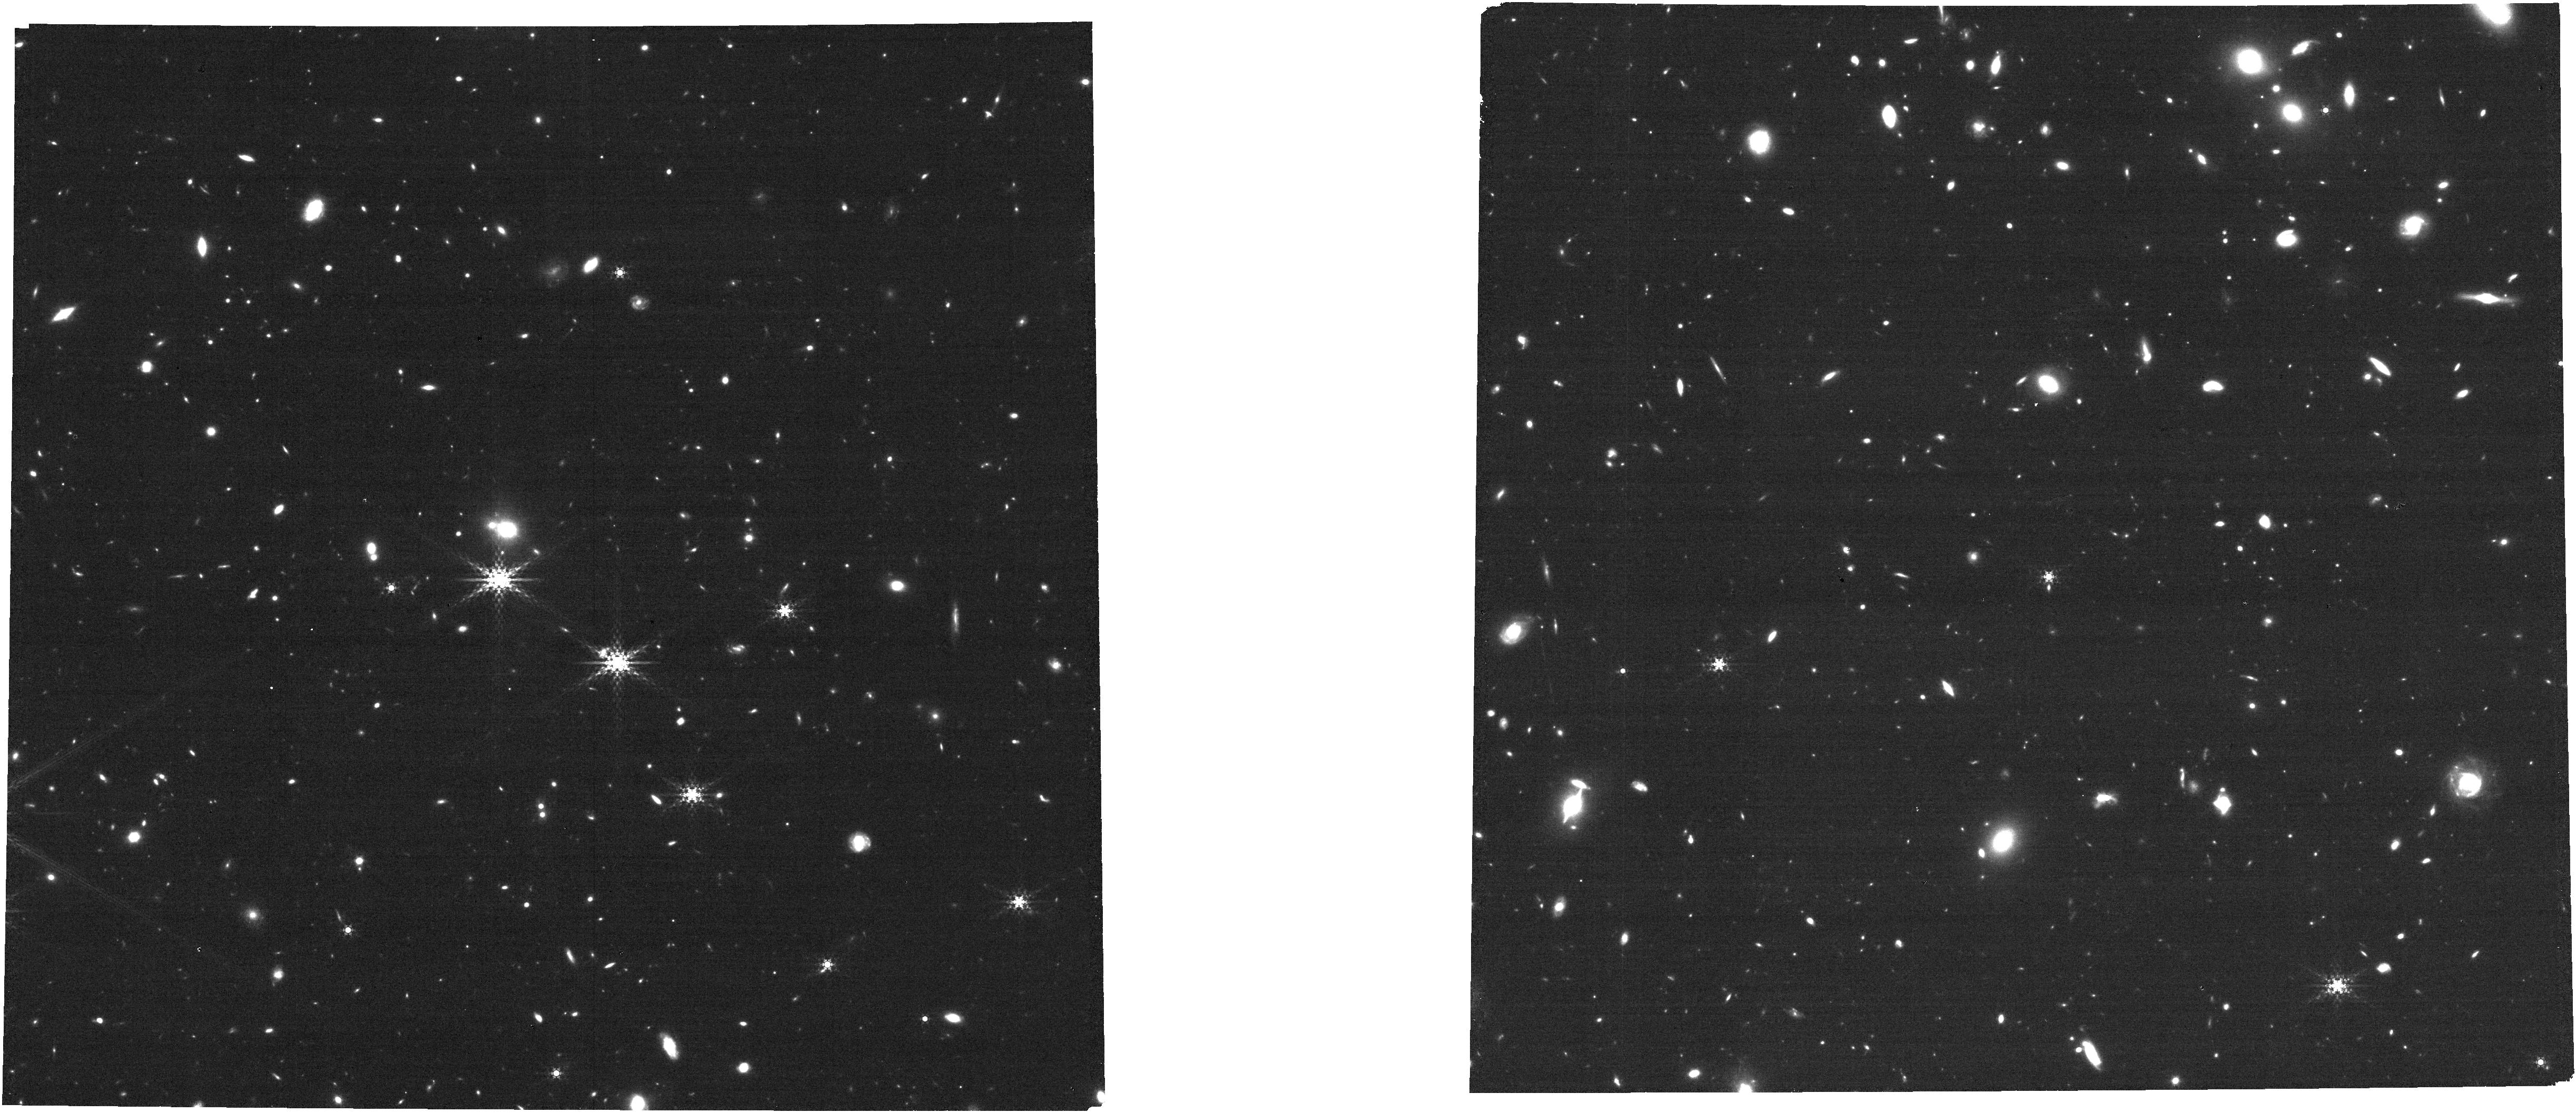
Target: COSMOS-2-TILE-7
Instrument: NIRCAM
Filter: F410M
Exposure: 14 min
Observation ID: jw01837-o028_t032_nircam_clear-f410m

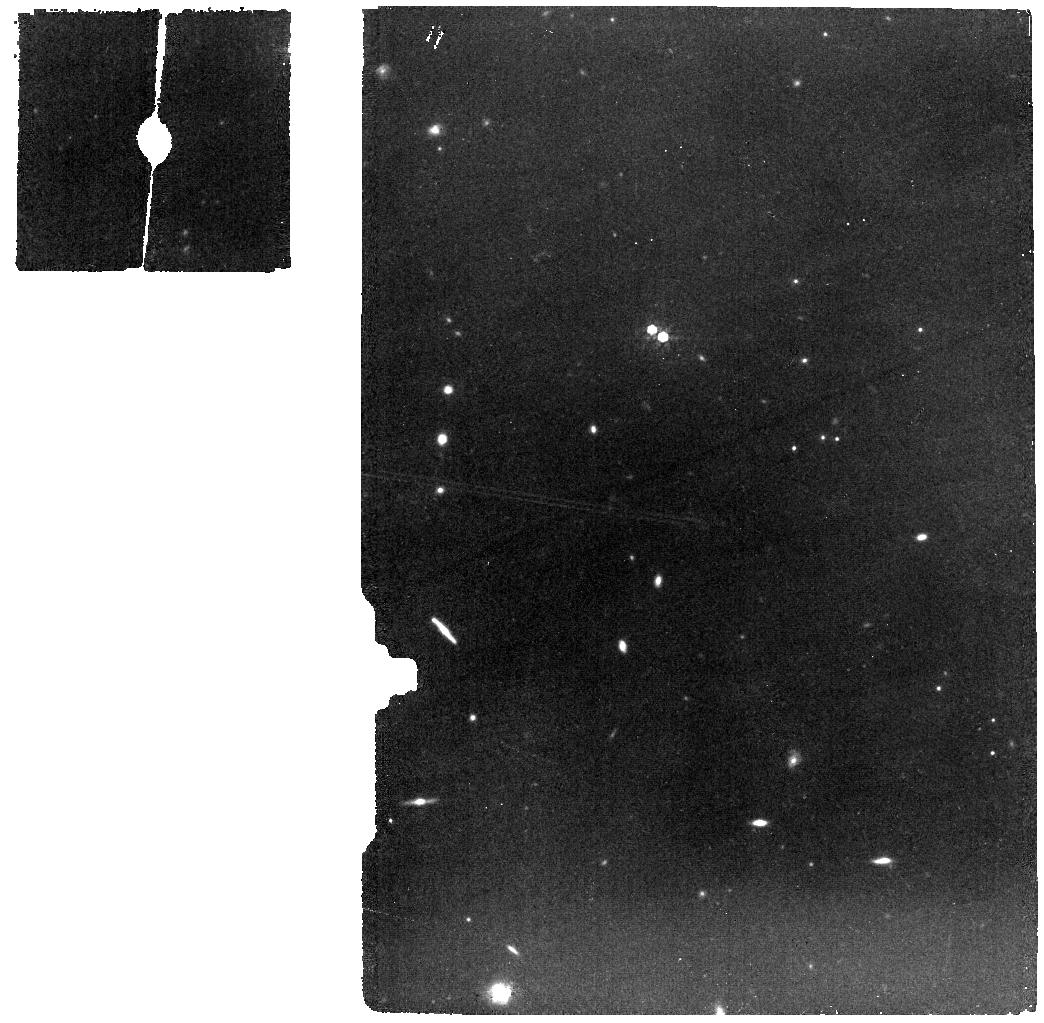
Target: UDS-2-TILE-22
Instrument: MIRI
Filter: F770W
Exposure: 30 min
Observation ID: jw01837-o022_t024_miri_f770w

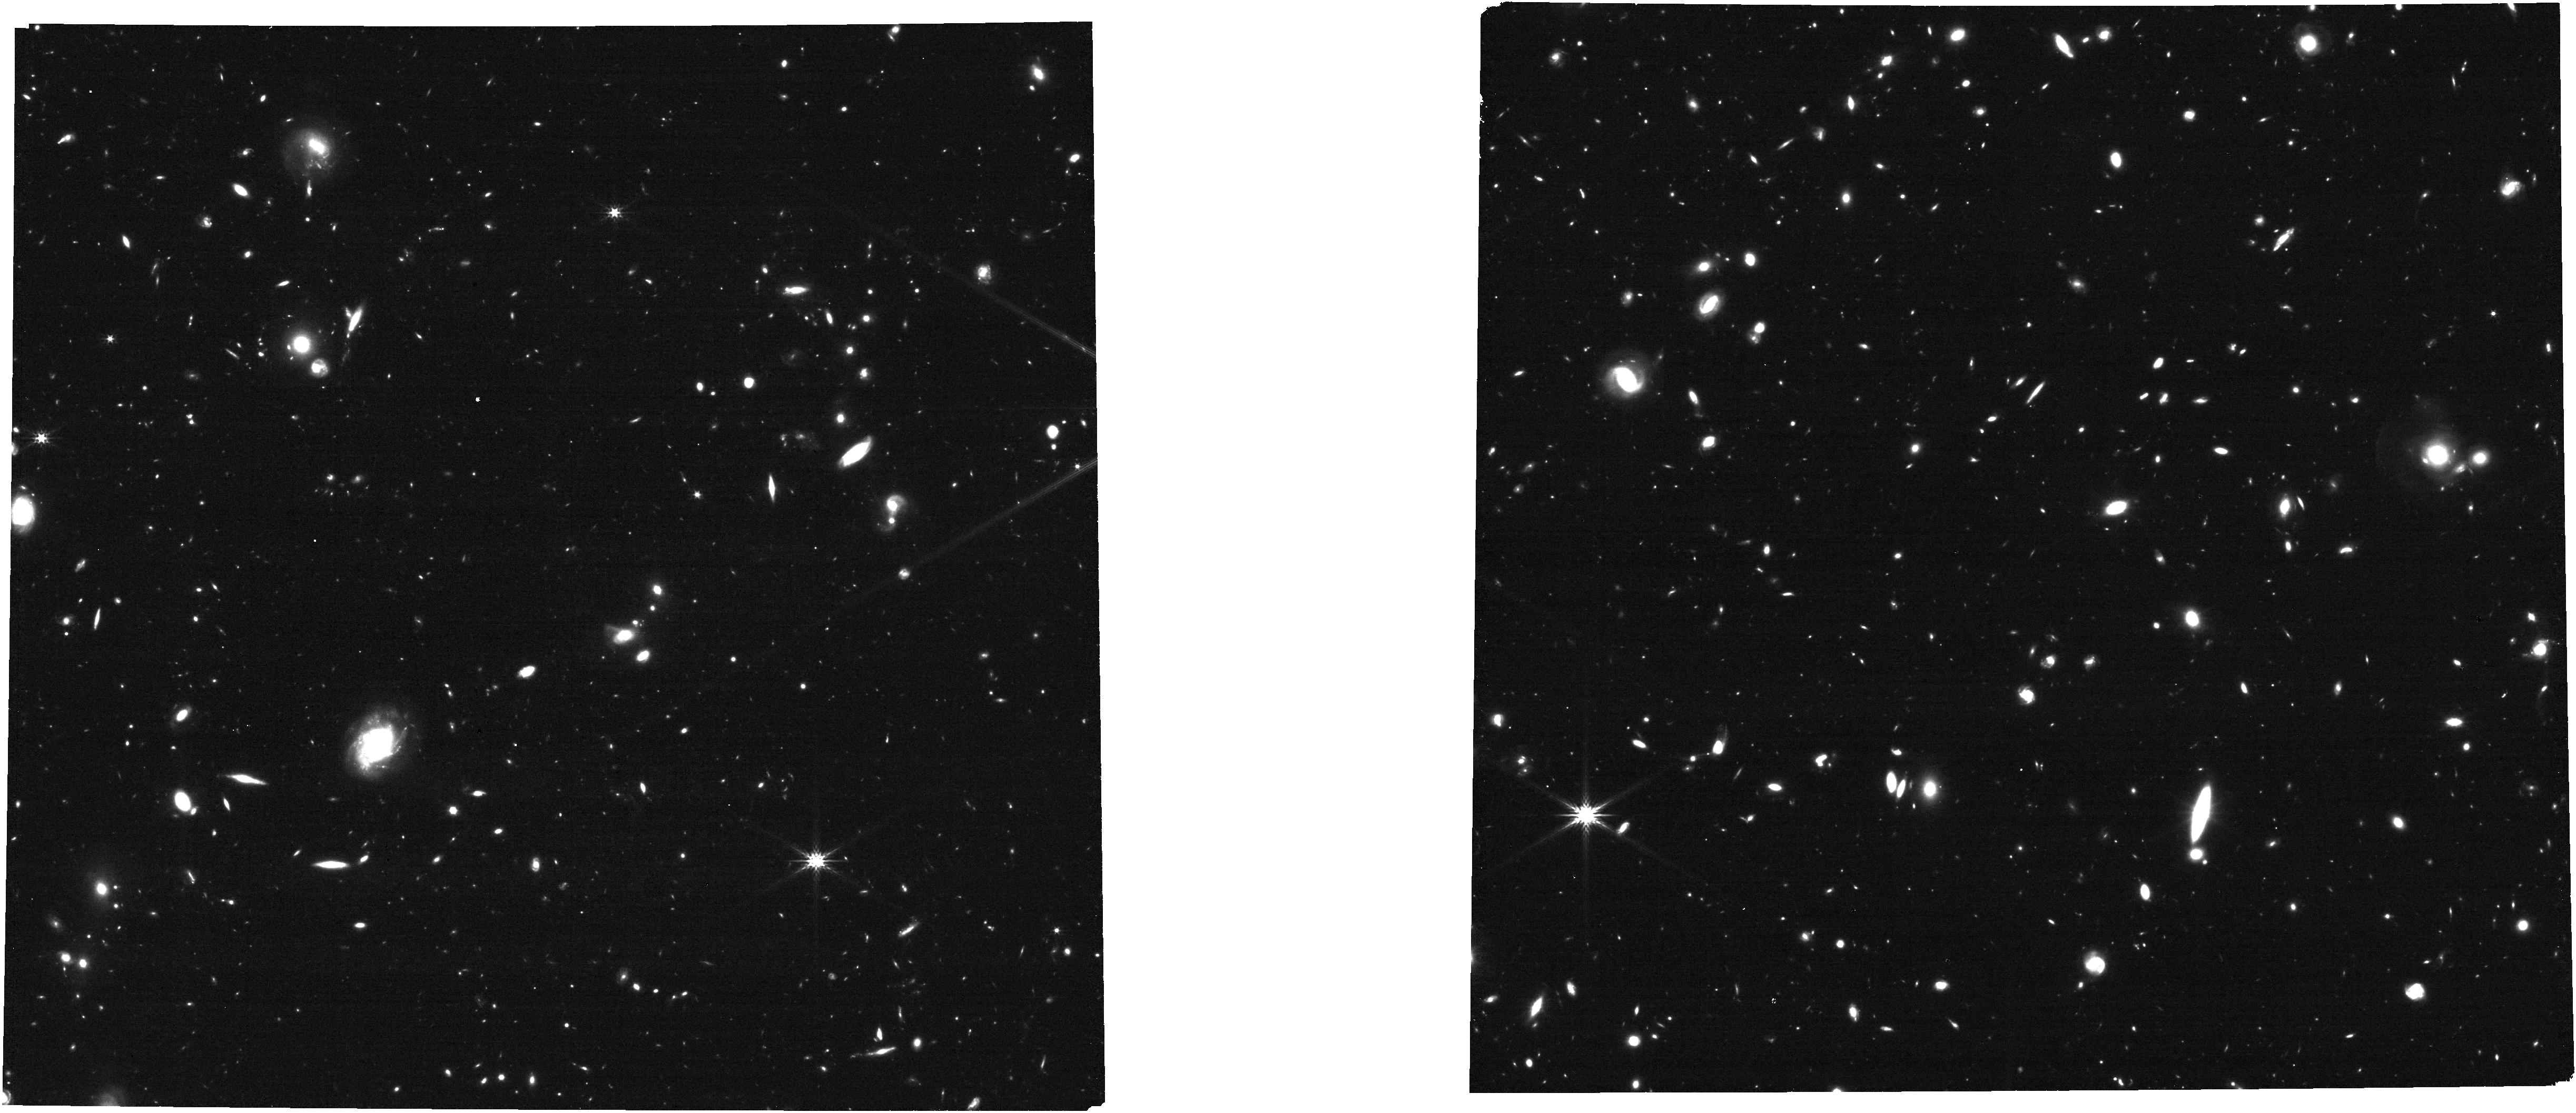
Target: UDS-2-Tile-6-Copy
Instrument: NIRCAM
Filter: F277W
Exposure: 14 min
Observation ID: jw01837-o031_t035_nircam_clear-f277w

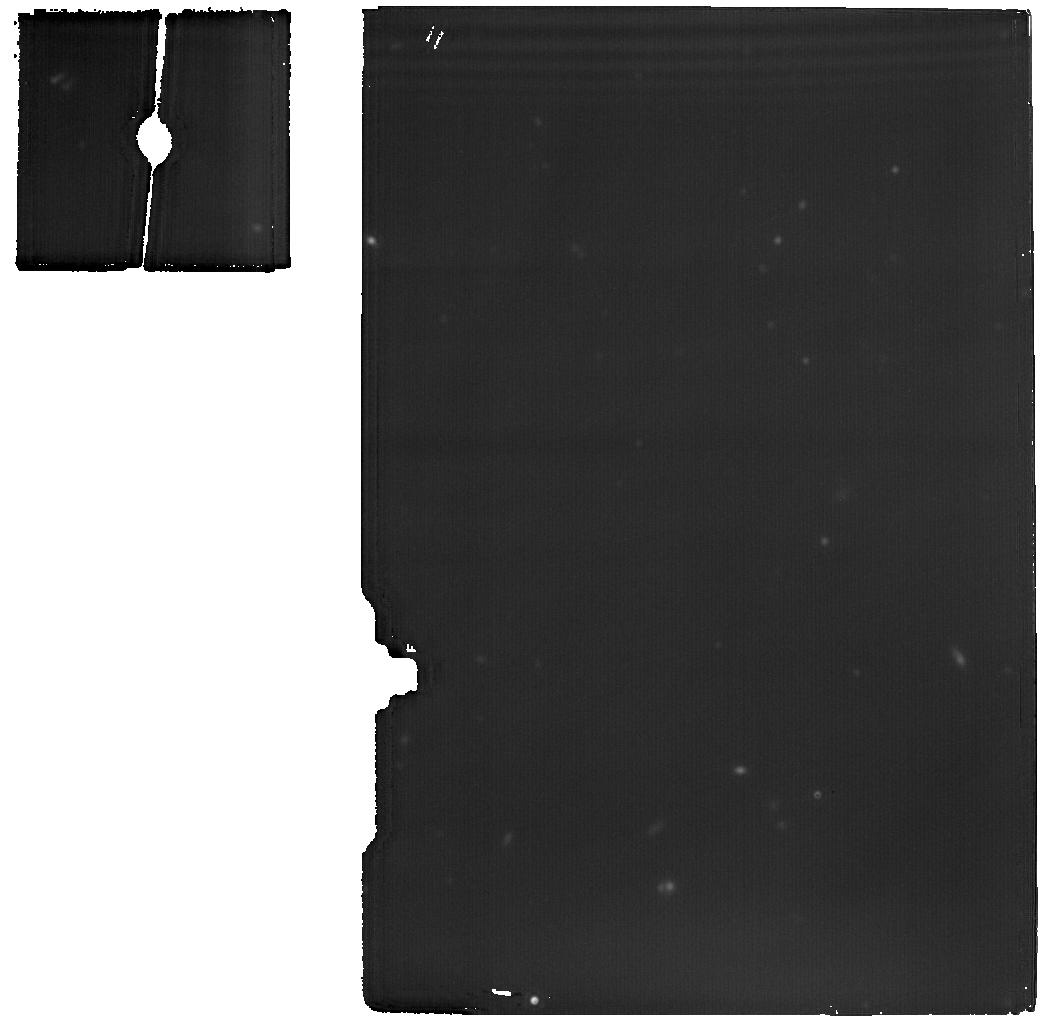
Target: COSMOS-2-TILE-1
Instrument: MIRI
Filter: F1800W
Exposure: 30 min
Observation ID: jw01837-o026_t030_miri_f1800w

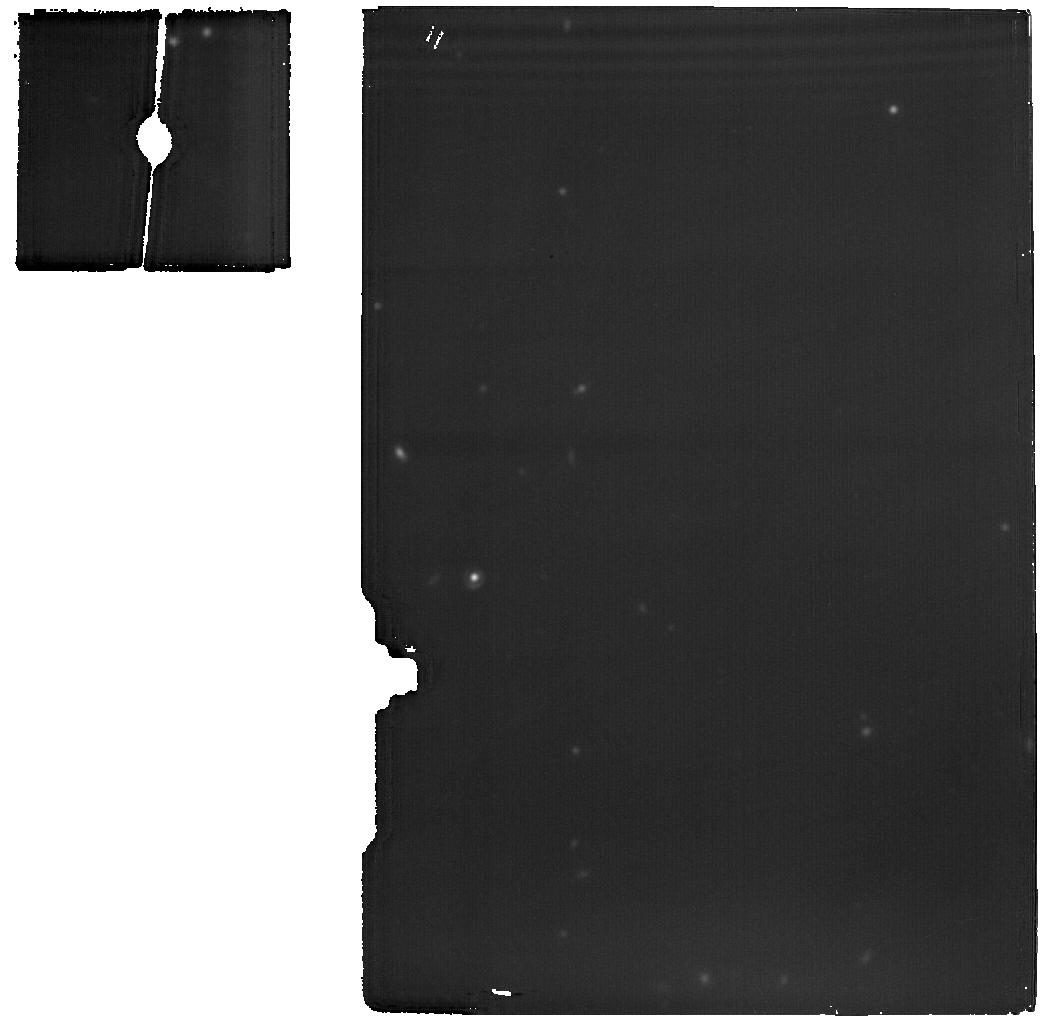
Target: UDS-1-TILE-9
Instrument: MIRI
Filter: F1800W
Exposure: 30 min
Observation ID: jw01837-o021_t023_miri_f1800w

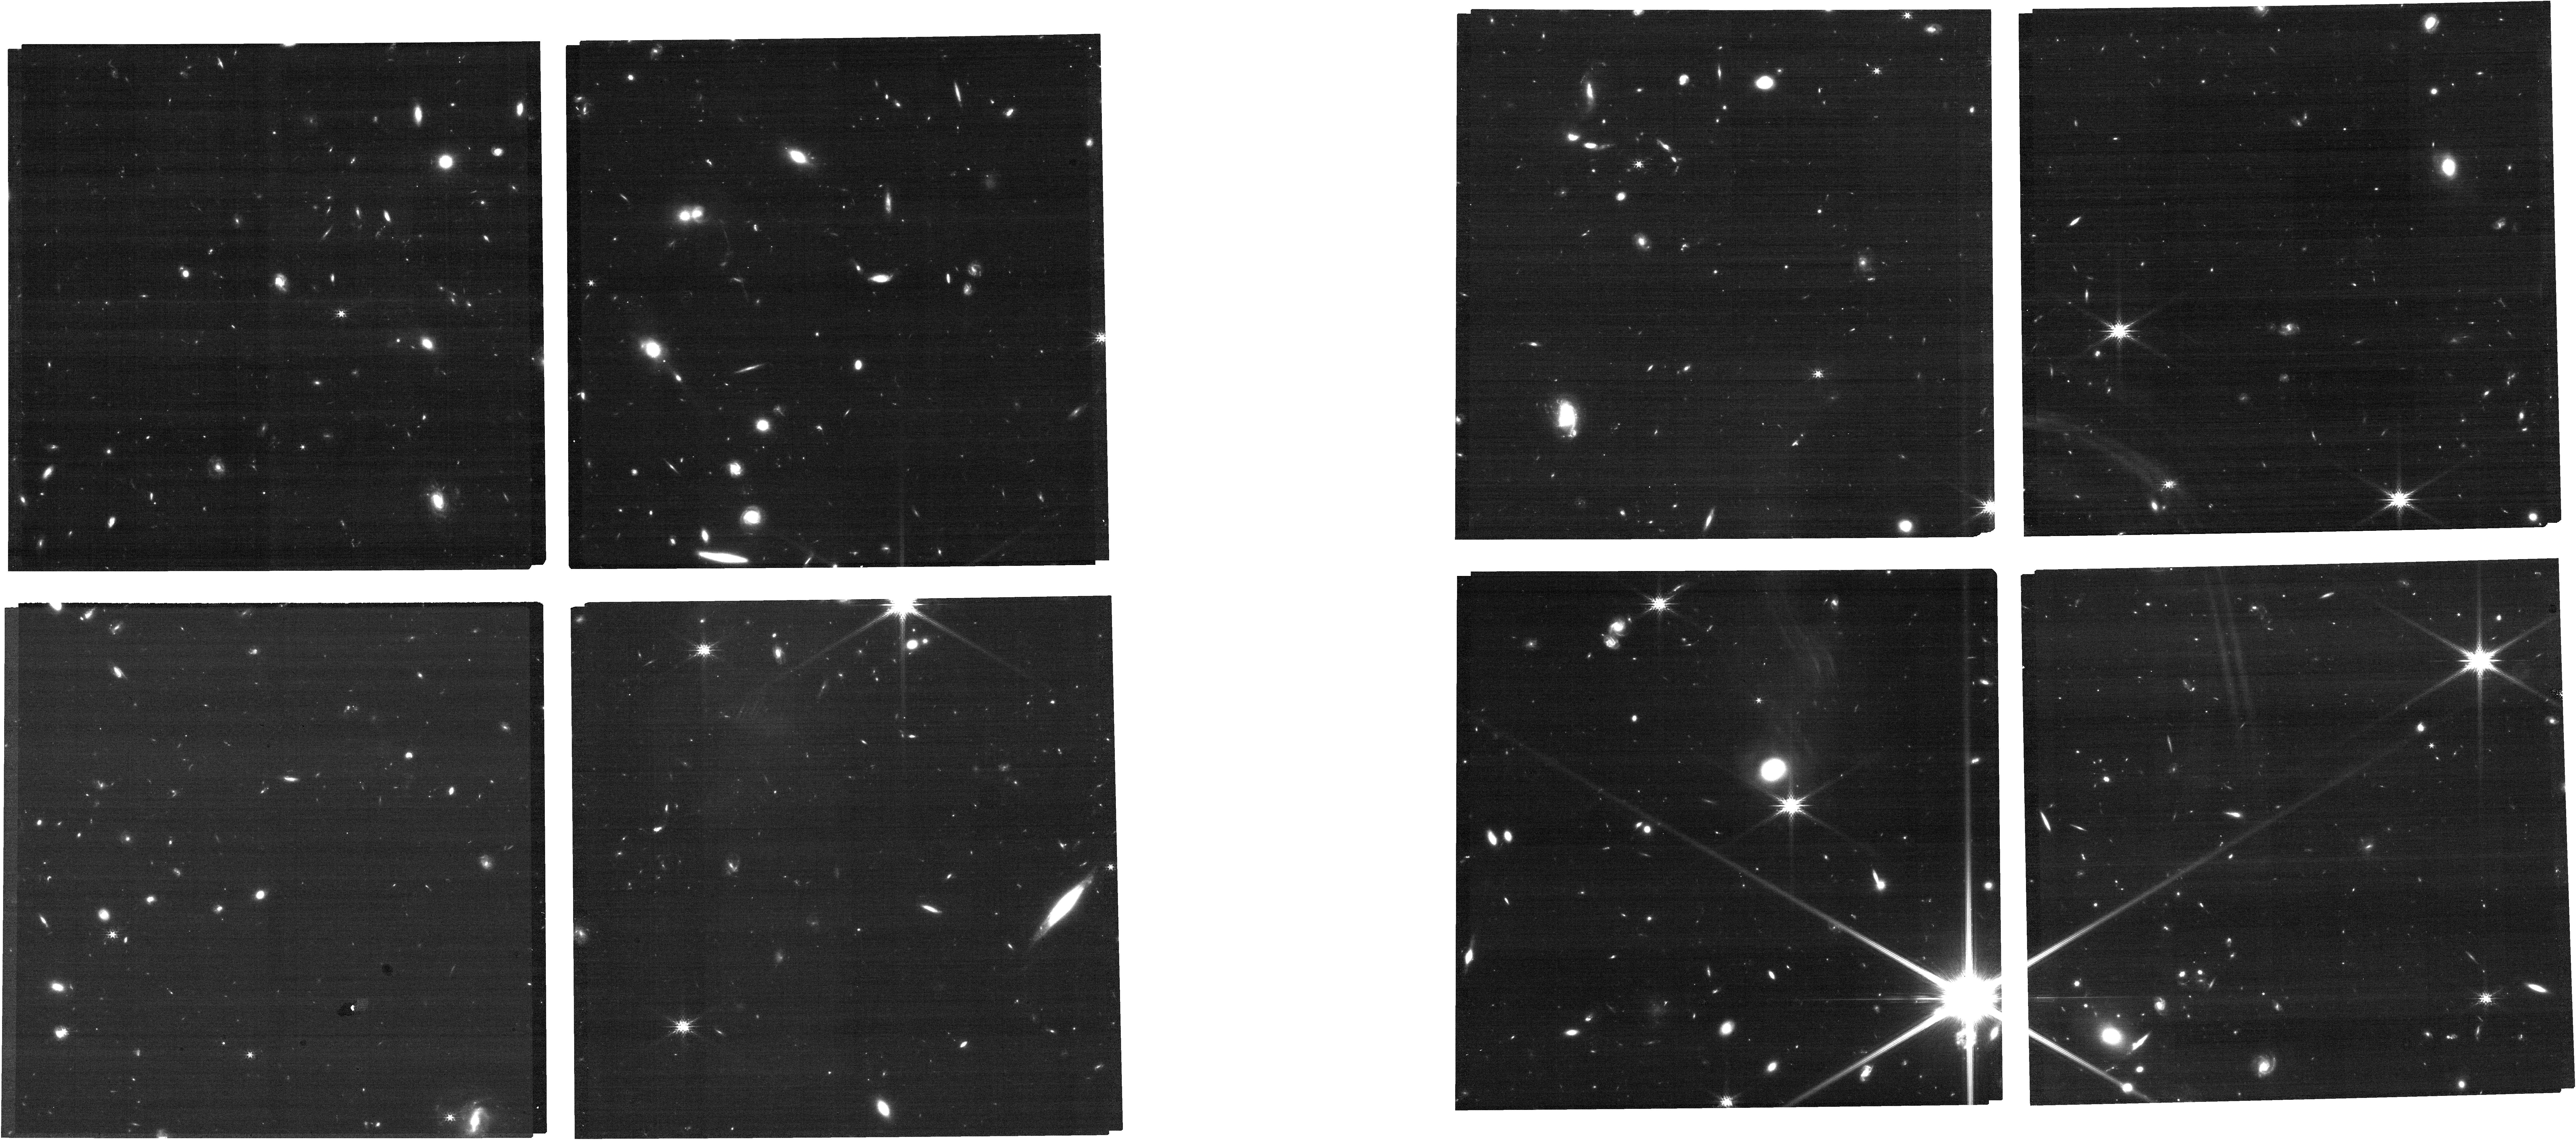
Target: COSMOS-2-TILE-20
Instrument: NIRCAM
Filter: F200W
Exposure: 14 min
Observation ID: jw01837-o029_t033_nircam_clear-f200w

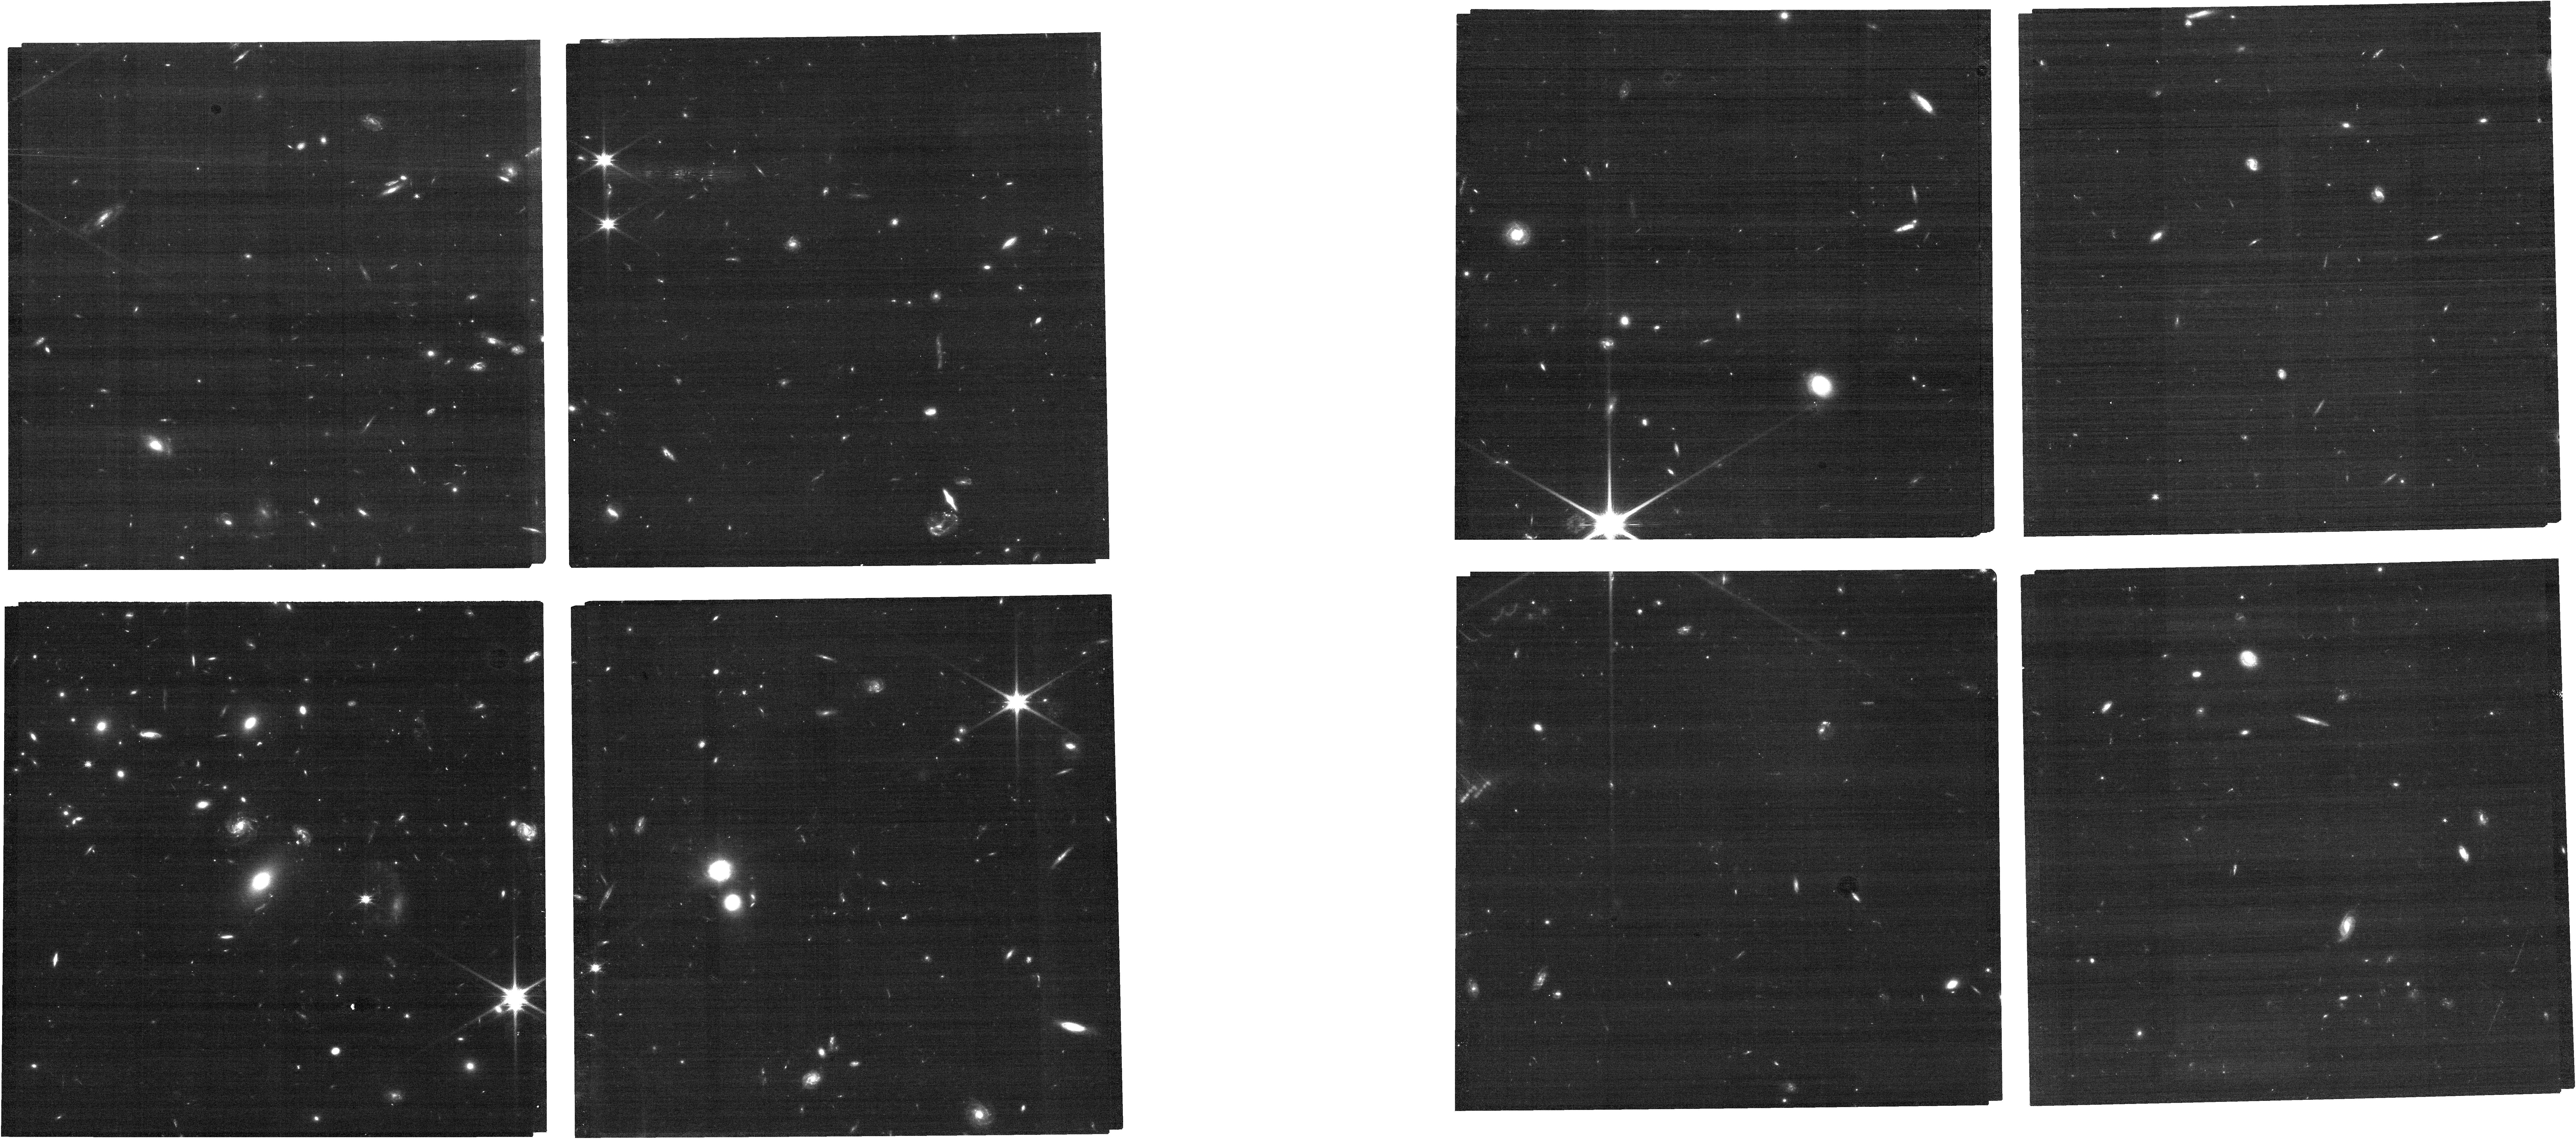
Target: COSMOS-1-Tile-21
Instrument: NIRCAM
Filter: F115W
Exposure: 14 min
Observation ID: jw01837-o036_t040_nircam_clear-f115w

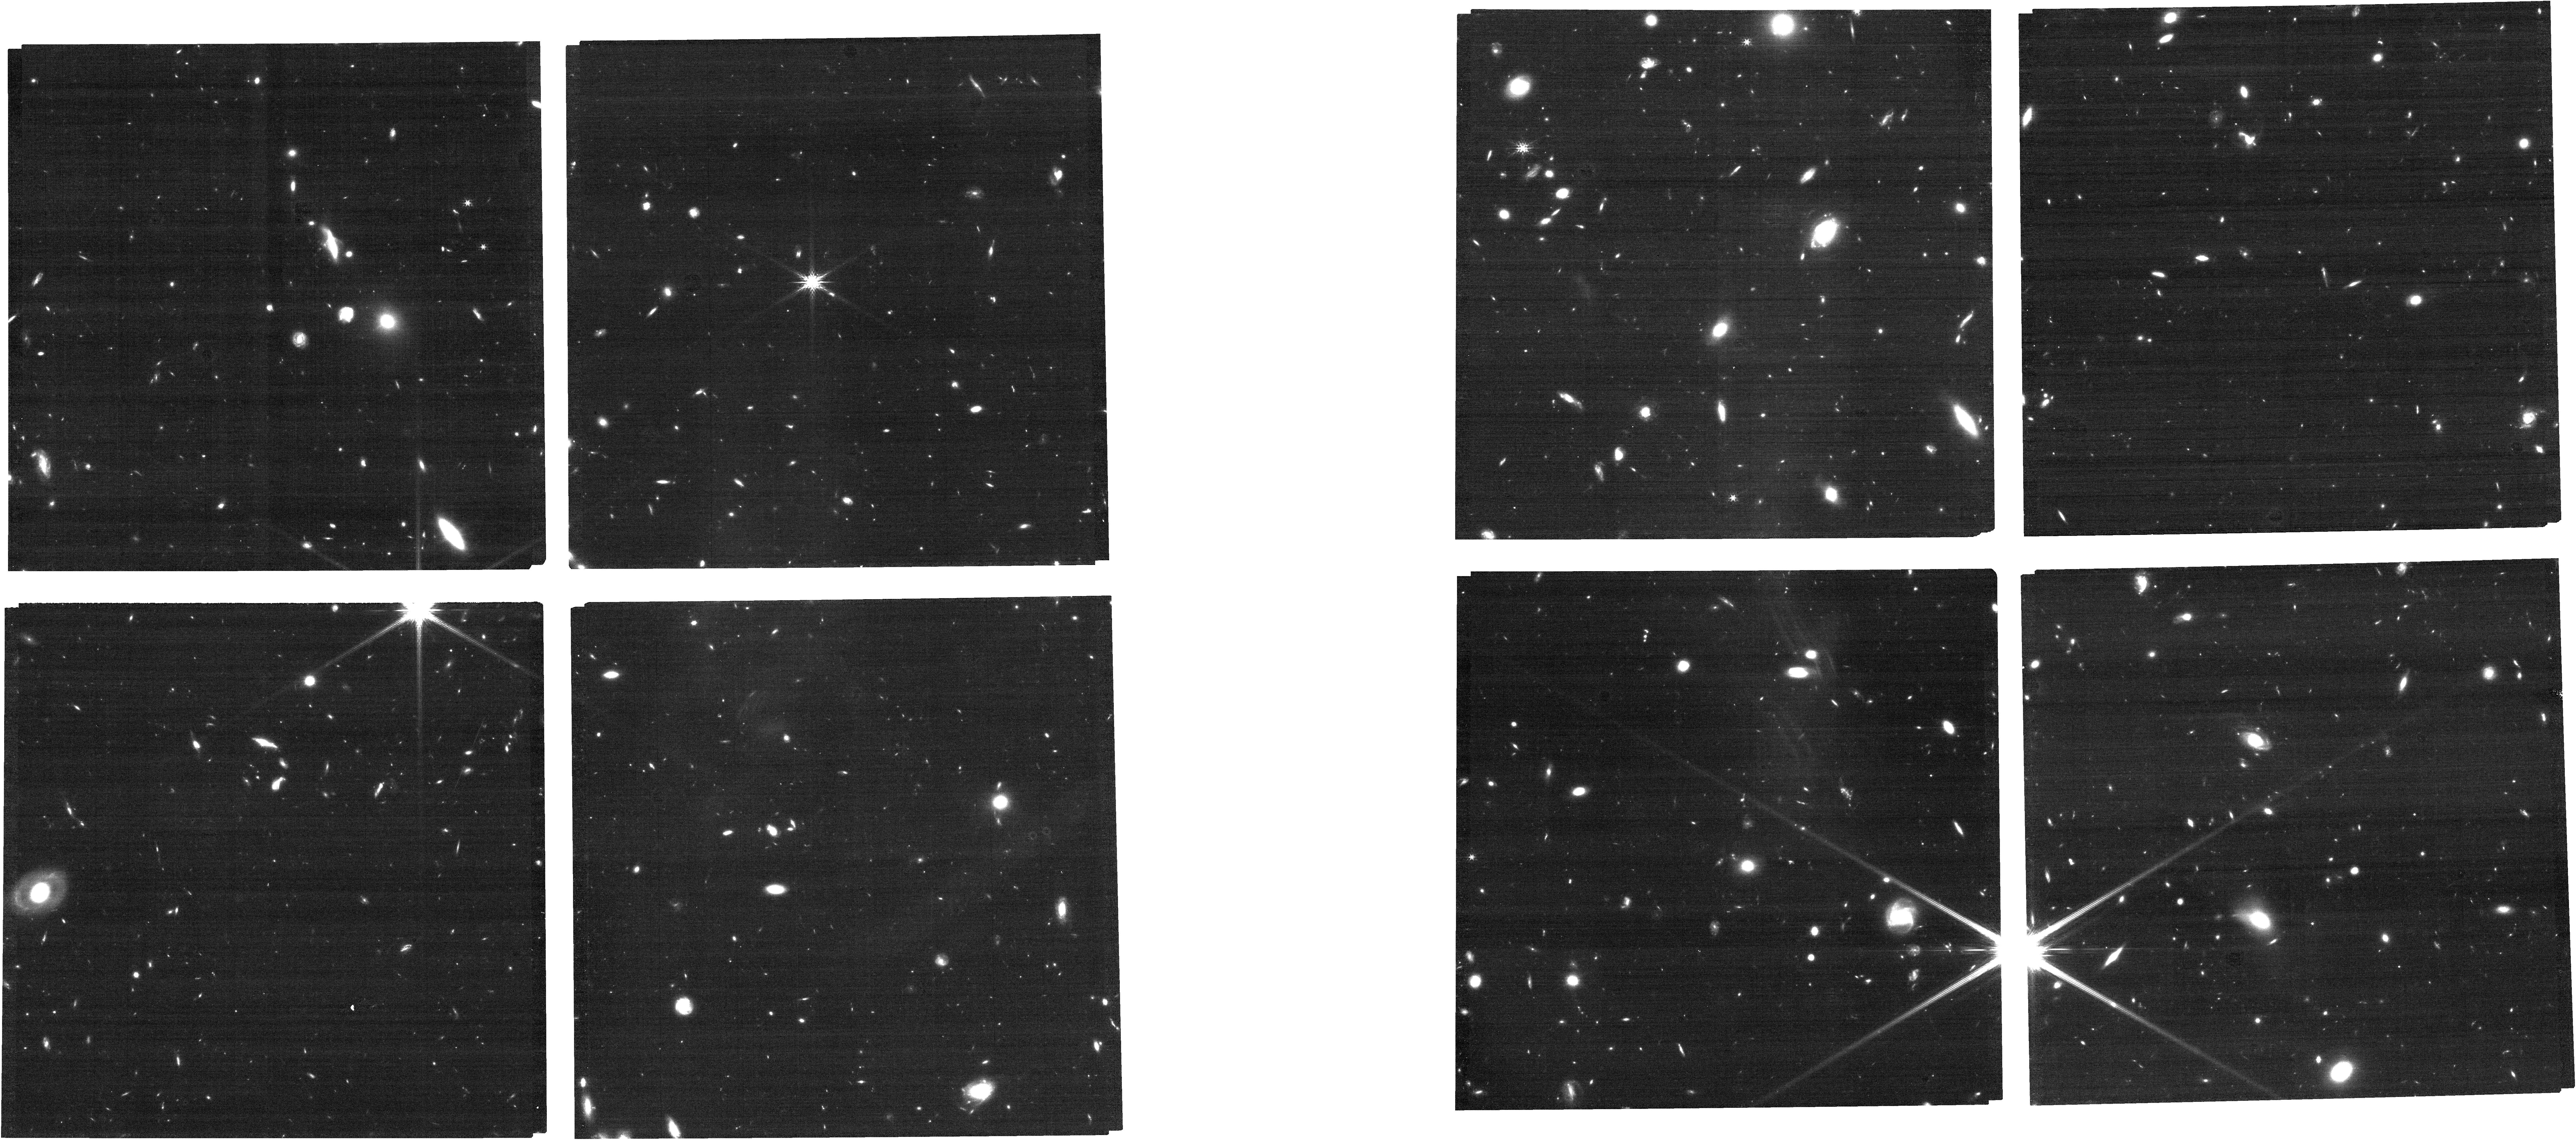
Target: UDS-1-TILE-19
Instrument: NIRCAM
Filter: F200W
Exposure: 14 min
Observation ID: jw01837-o025_t029_nircam_clear-f200w

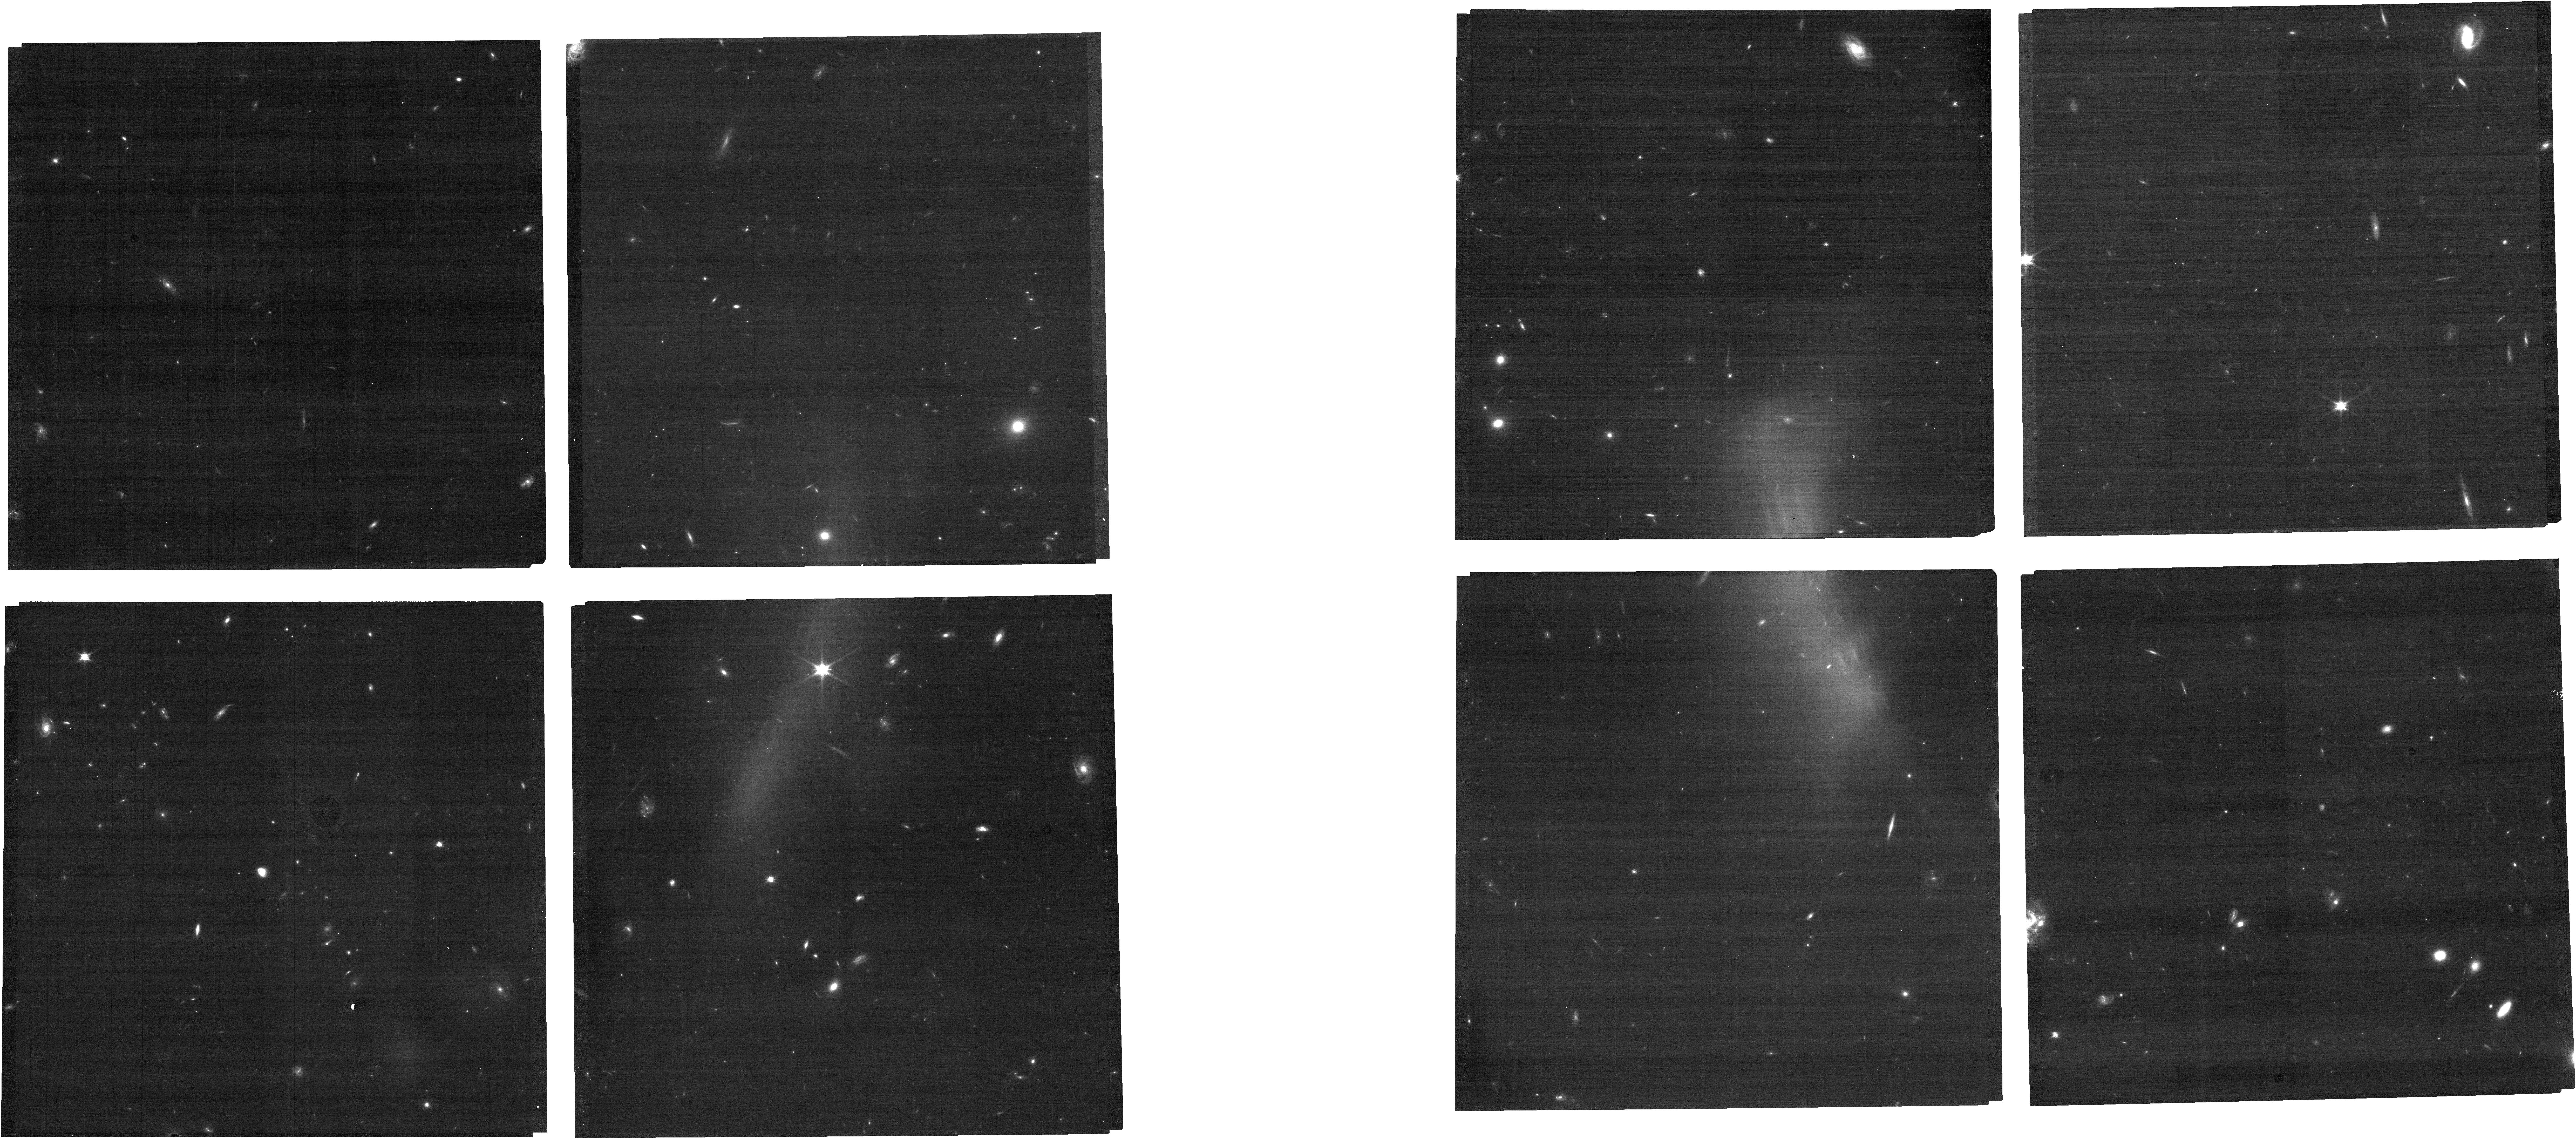
Target: UDS-2-Tile-8
Instrument: NIRCAM
Filter: F090W
Exposure: 14 min
Observation ID: jw01837-o034_t038_nircam_clear-f090w

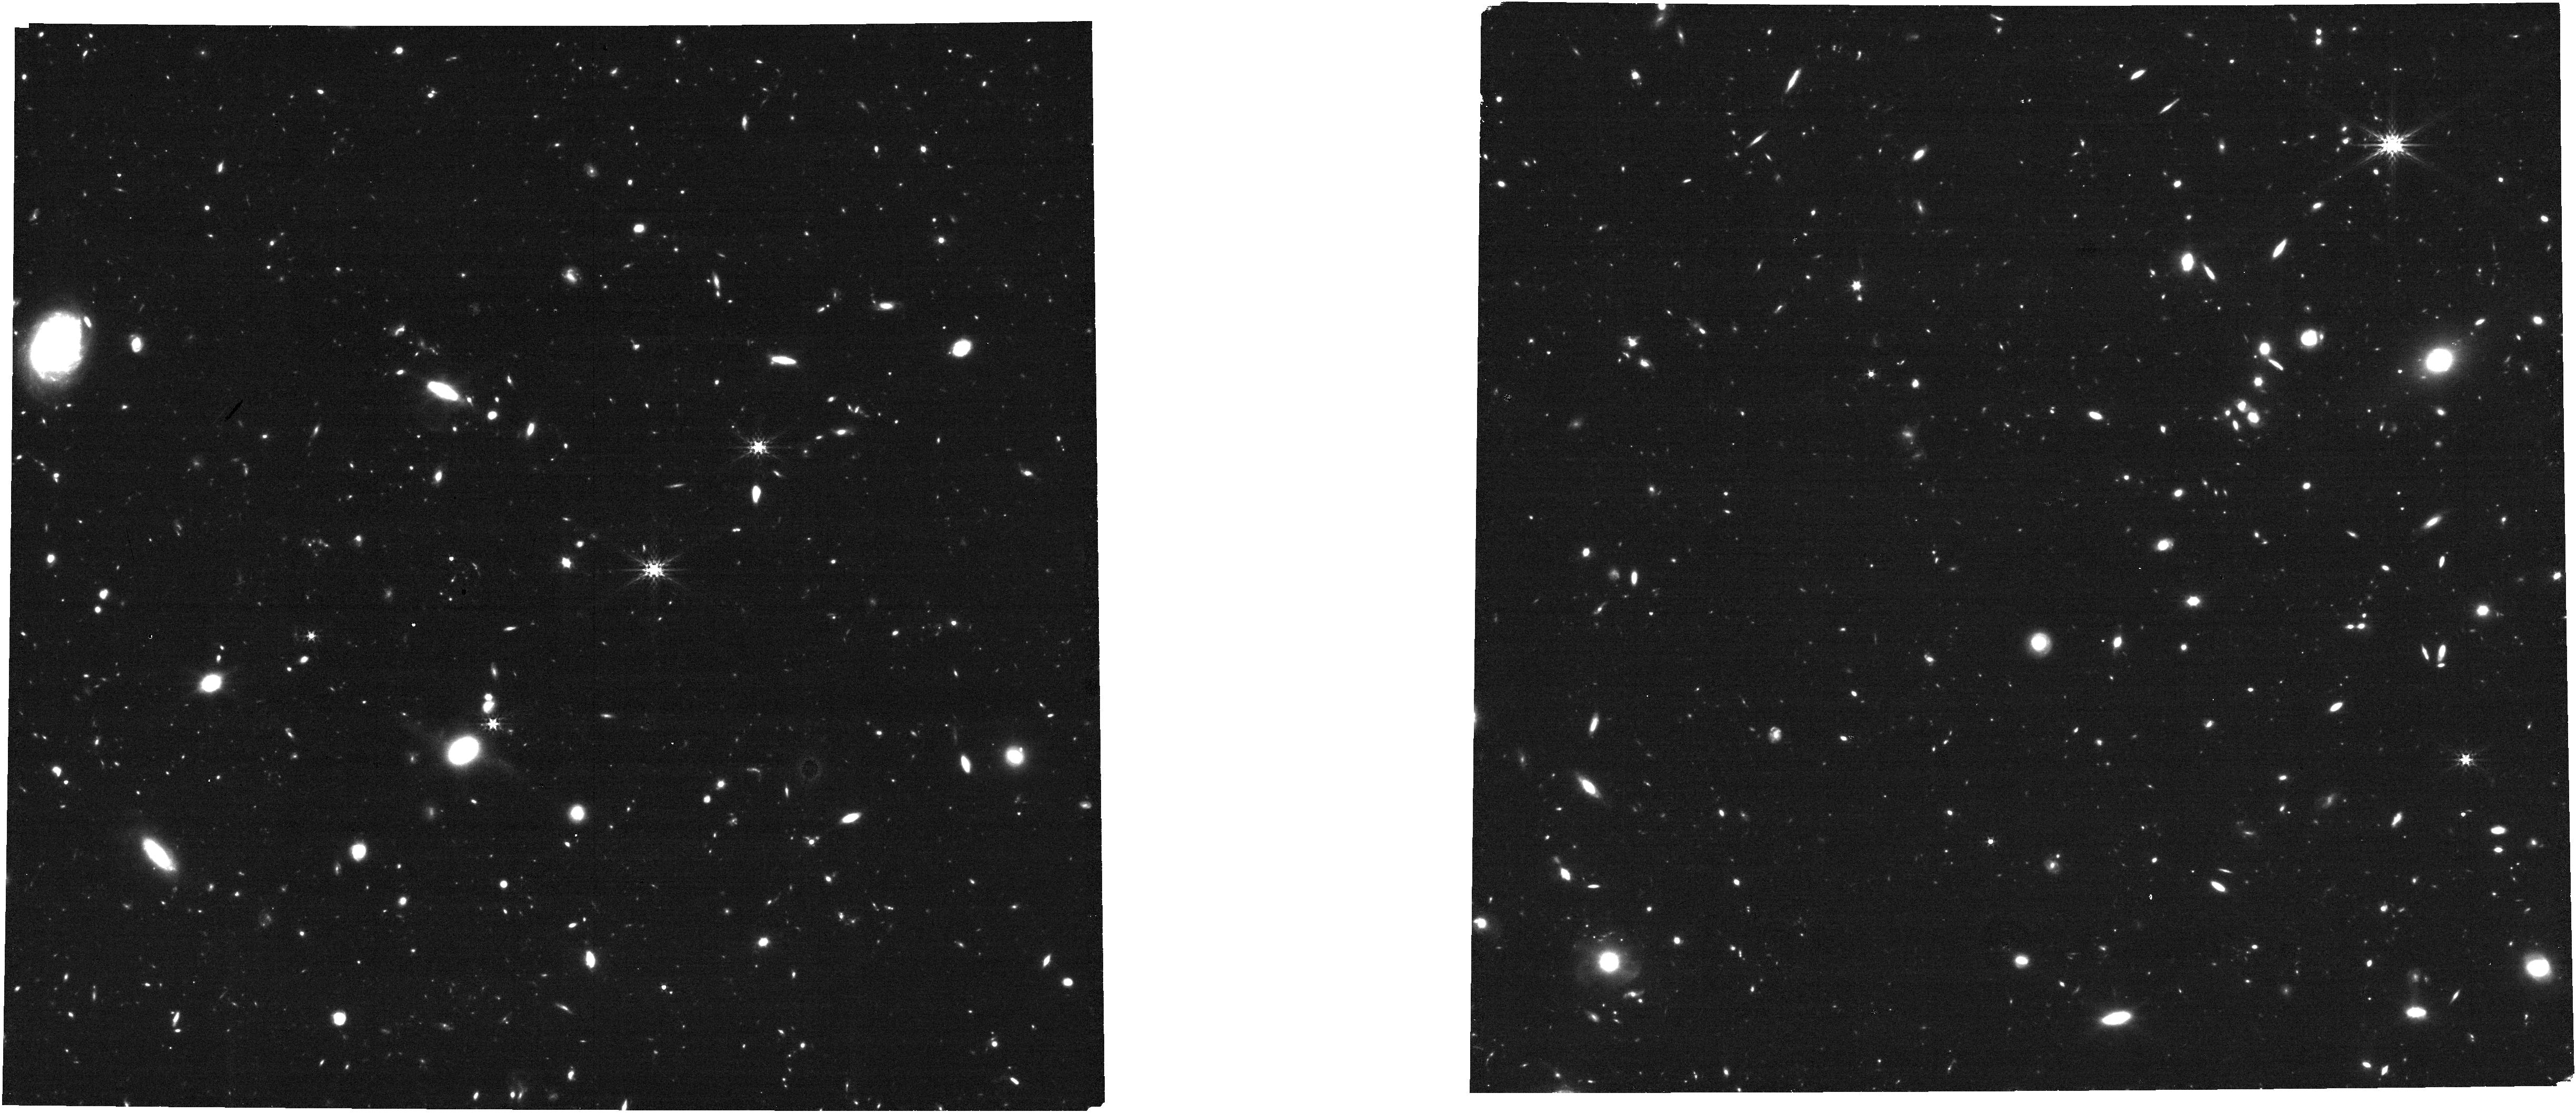
Target: UDS-1-TILE-23
Instrument: NIRCAM
Filter: F356W
Exposure: 14 min
Observation ID: jw01837-o009_t011_nircam_clear-f356w

PRIMER: Public Release IMaging for Extragalactic Research (PI: Dunlop, James S.)

PRIMER (Public Release IMaging for Extragalactic Research) is a major public Treasury Program designed to provide the astronomical community with an early, large-area, homogenous, deep JWST NIRCam+MIRI imaging survey of enormous power and legacy value. Exploiting to the full the unique near-mid IR imaging capablities of JWST, PRIMER will have an immediate scientific impact, revolutionizing our knowledge of early galaxy and black-hole formation/evolution out to the highest redshifts yet probed. Moreover, executed early in the JWST mission, PRIMER can be a key driver for maximising the exploitation of JWST in subsequent cycles, as it will yield a wealth of new high-redshift targets for follow-up spectroscopy with JWST NIRSpec - we predict that PRIMER will reveal ~120,000 galaxies out to z~12, ~70% of which are new (i.e. undetected by HST or Spitzer). In addition, because PRIMER images the two key equatorial HST CANDELS Legacy Fields (COSMOS and UDS), new high-z targets will also be accessible with ALMA for follow-up at (sub)mm wavelengths, maximising the long-term impact of this major Cycle-1 program. By delivering fully-sampled 10-band NIRCam+MIRI imaging across a wide area, PRIMER enables a wealth of extragalactic science that cannot be addressed by the approved GTO or ERS programs. Indeed, PRIMER increases by a factor of ~20 the area of comparable-quality deep JWST imaging available to the community in Cycle 1, which we show is key to advancing our knowledge of the young Universe. To ensure the success of PRIMER we have assembled a large, expert, multi-national team. We will release all data with zero proprietary time, along with a wealth of higher-level data products